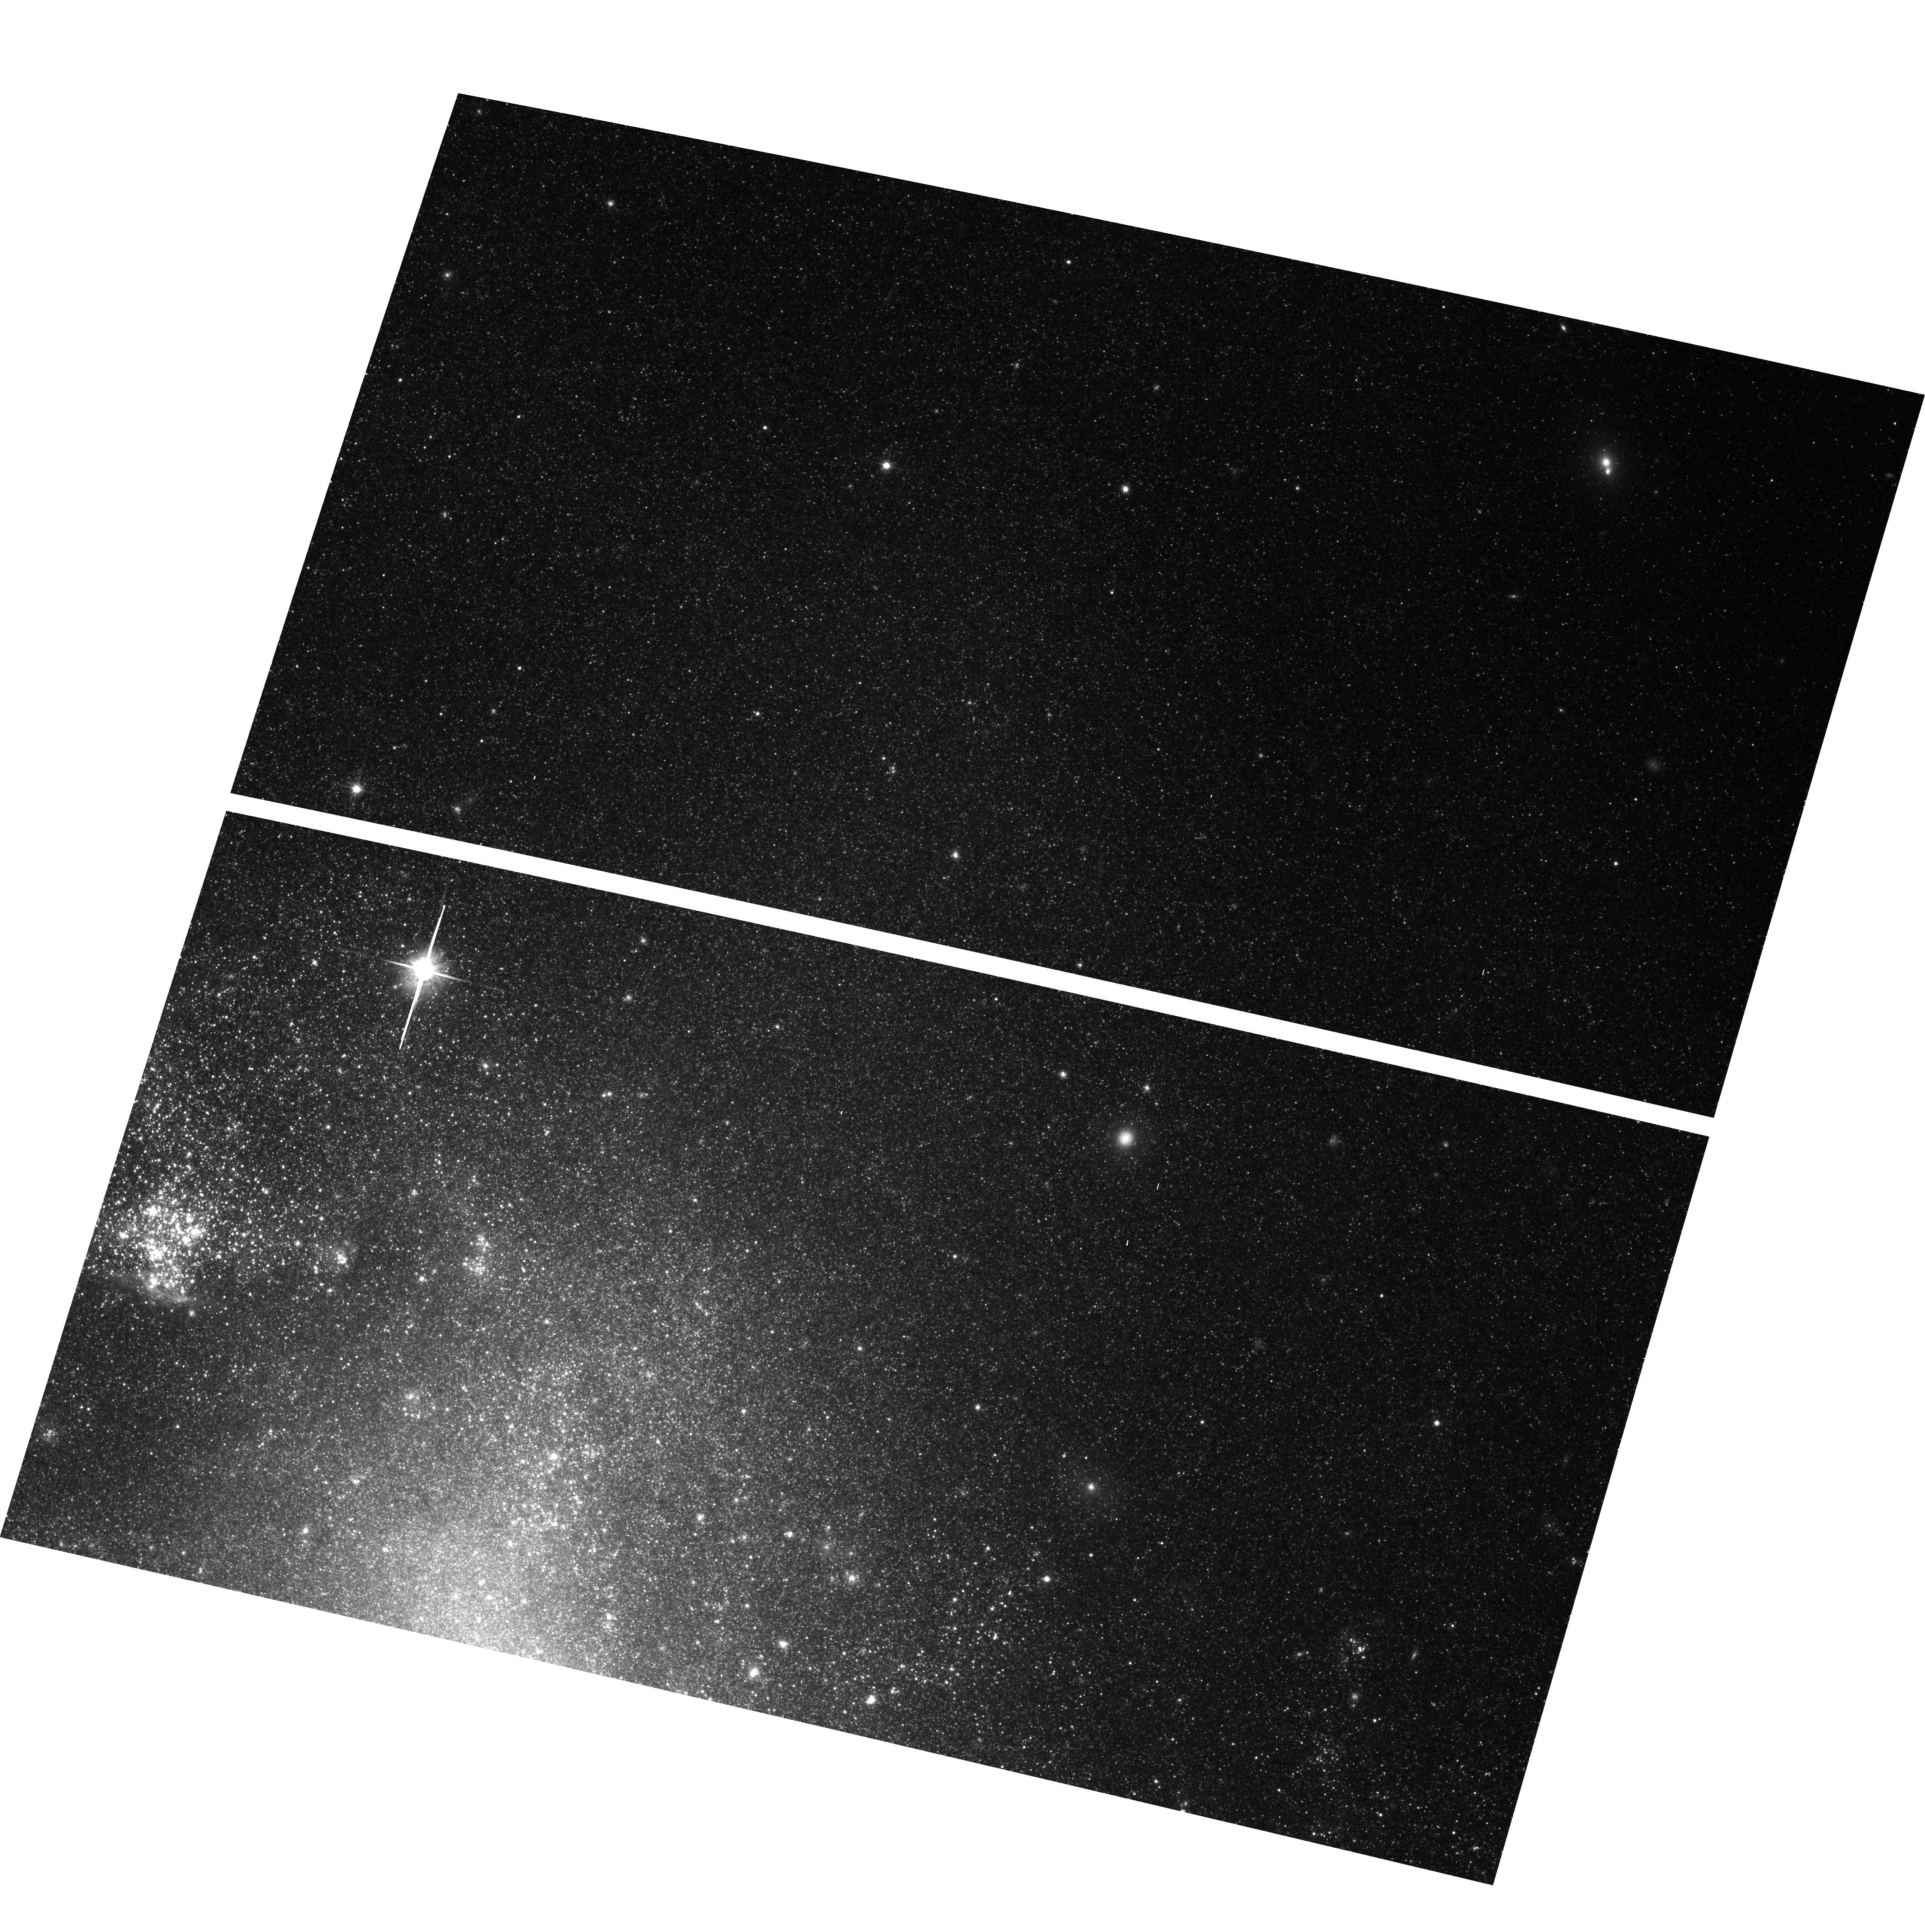
Target: NGC1313. Instrument: ACS/WFC. Filter: F814W. Exposure: 23 min. Observation ID: hst_10210_06_acs_wfc_f814w_j8yy06

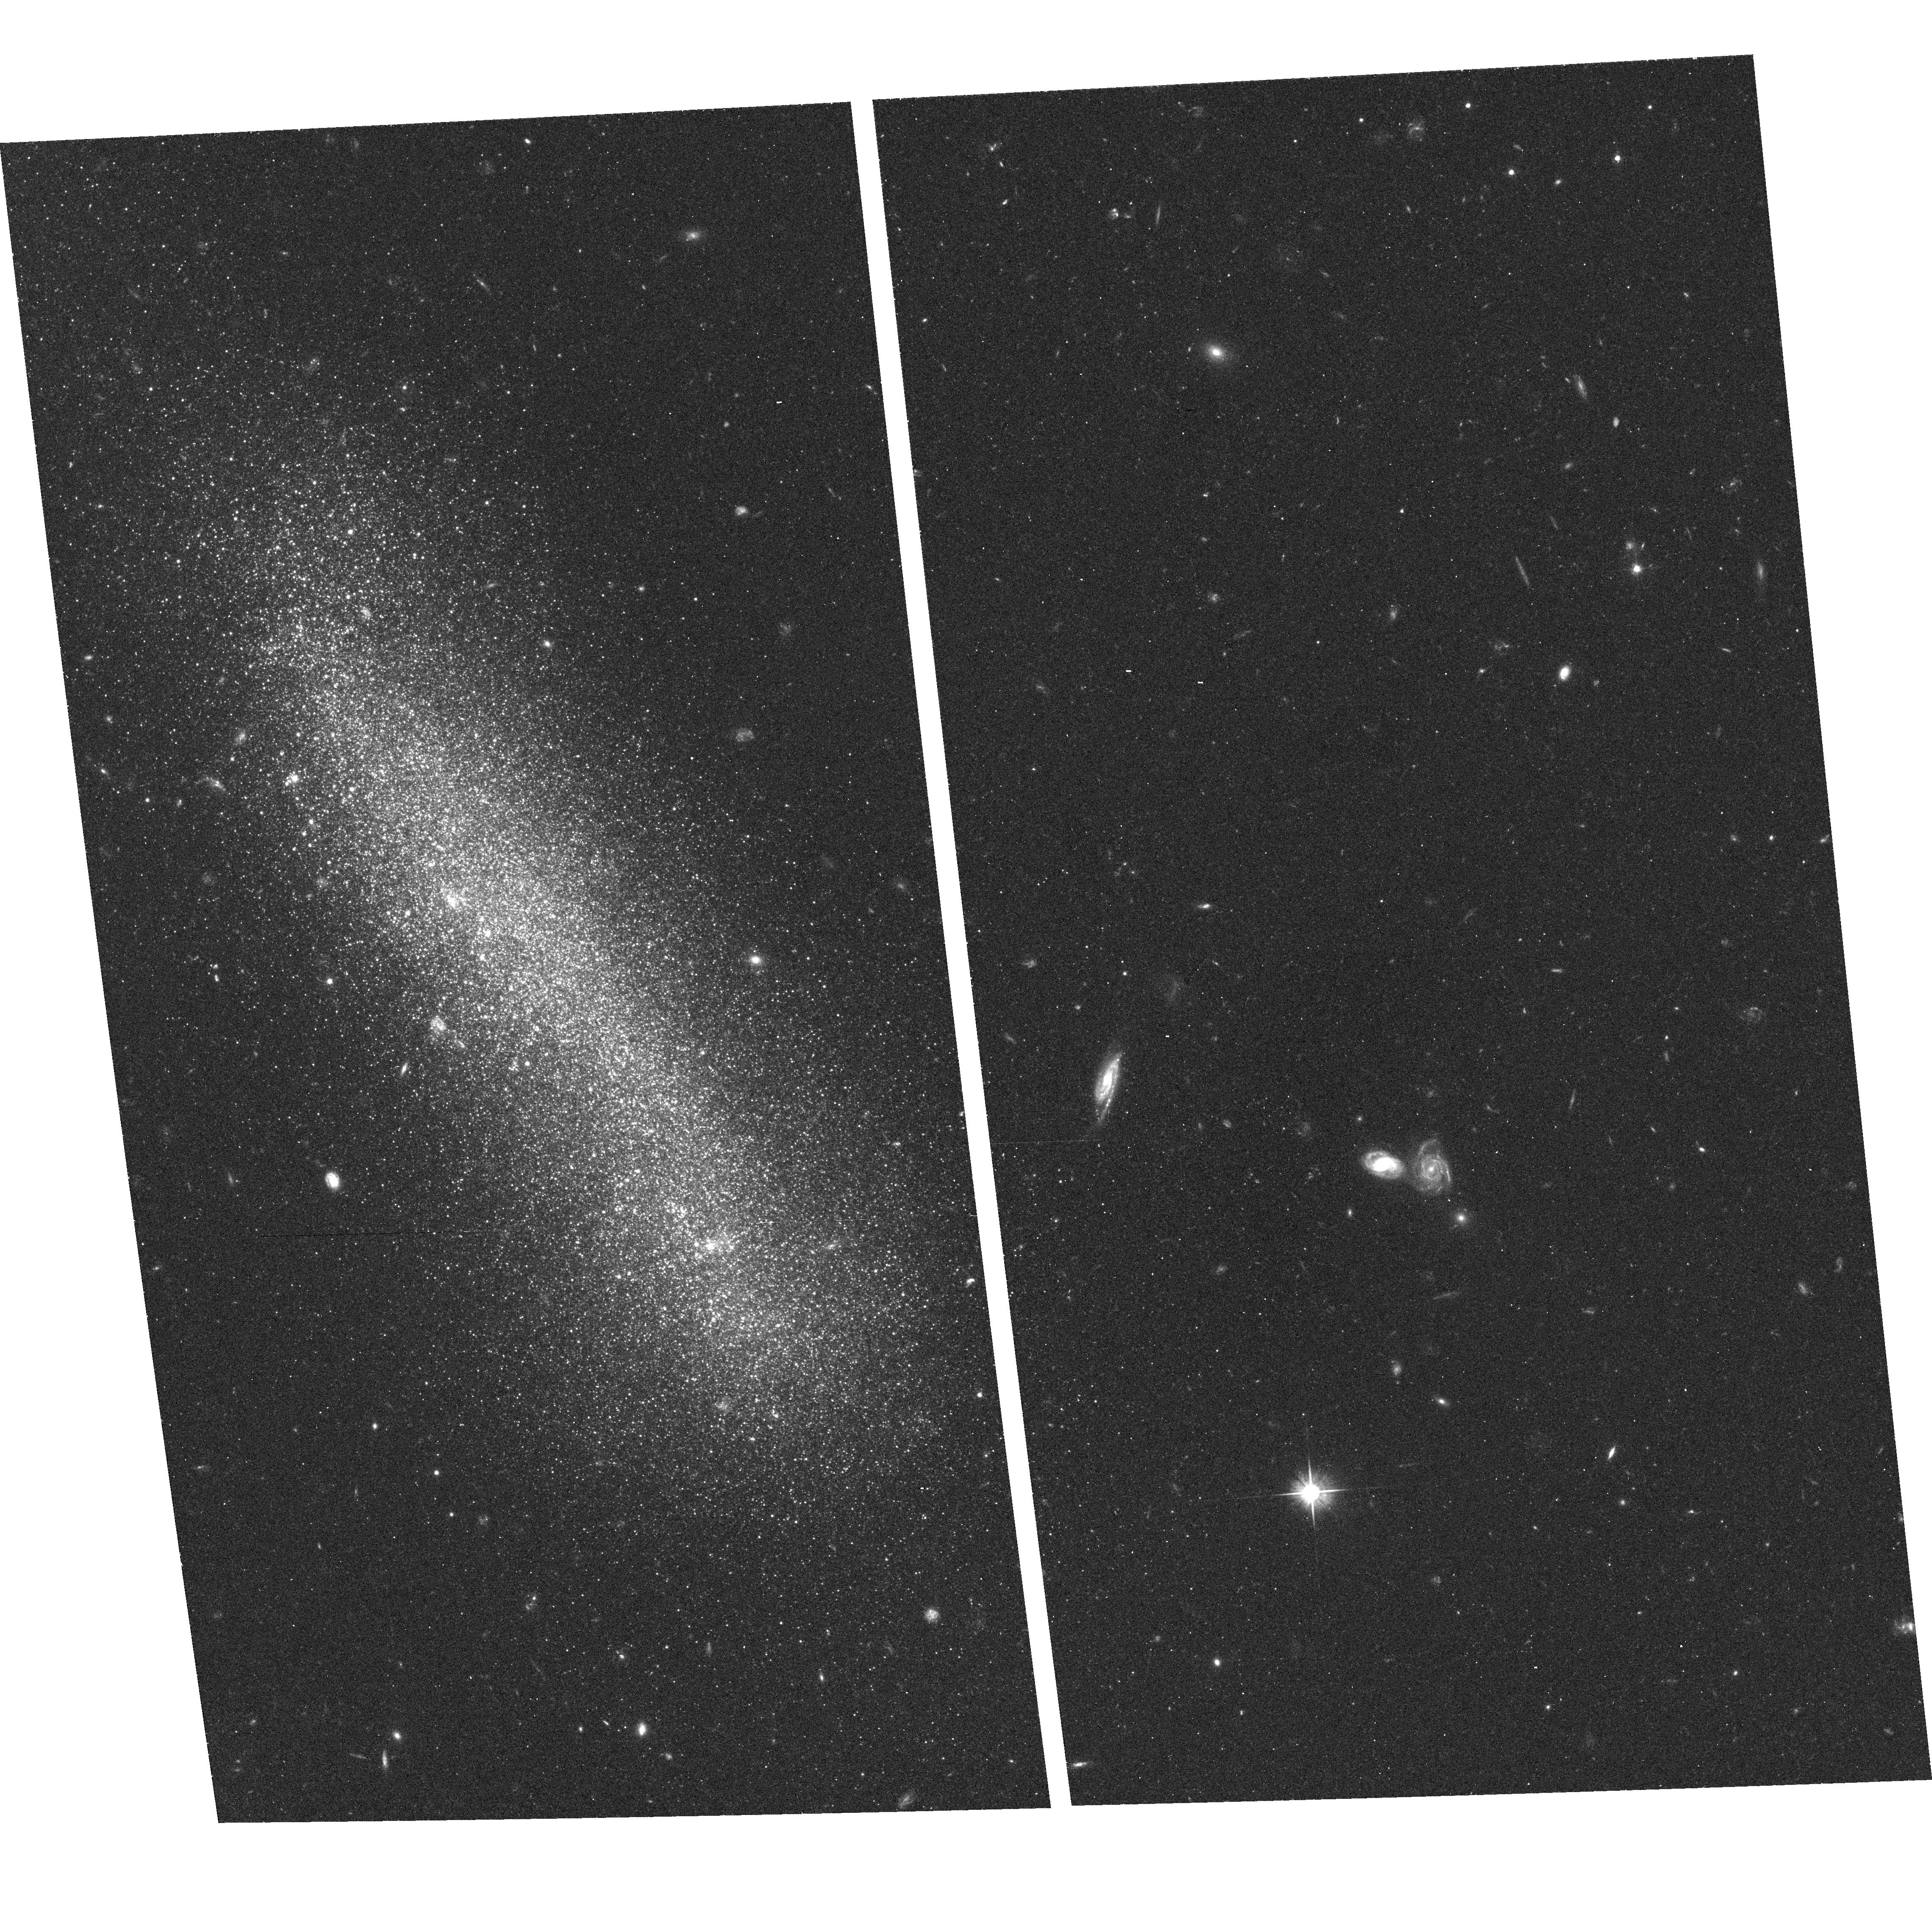
Target: UGC8760. Instrument: ACS/WFC. Filter: F606W. Exposure: 17 min. Observation ID: hst_10210_05_acs_wfc_f606w_j8yy05

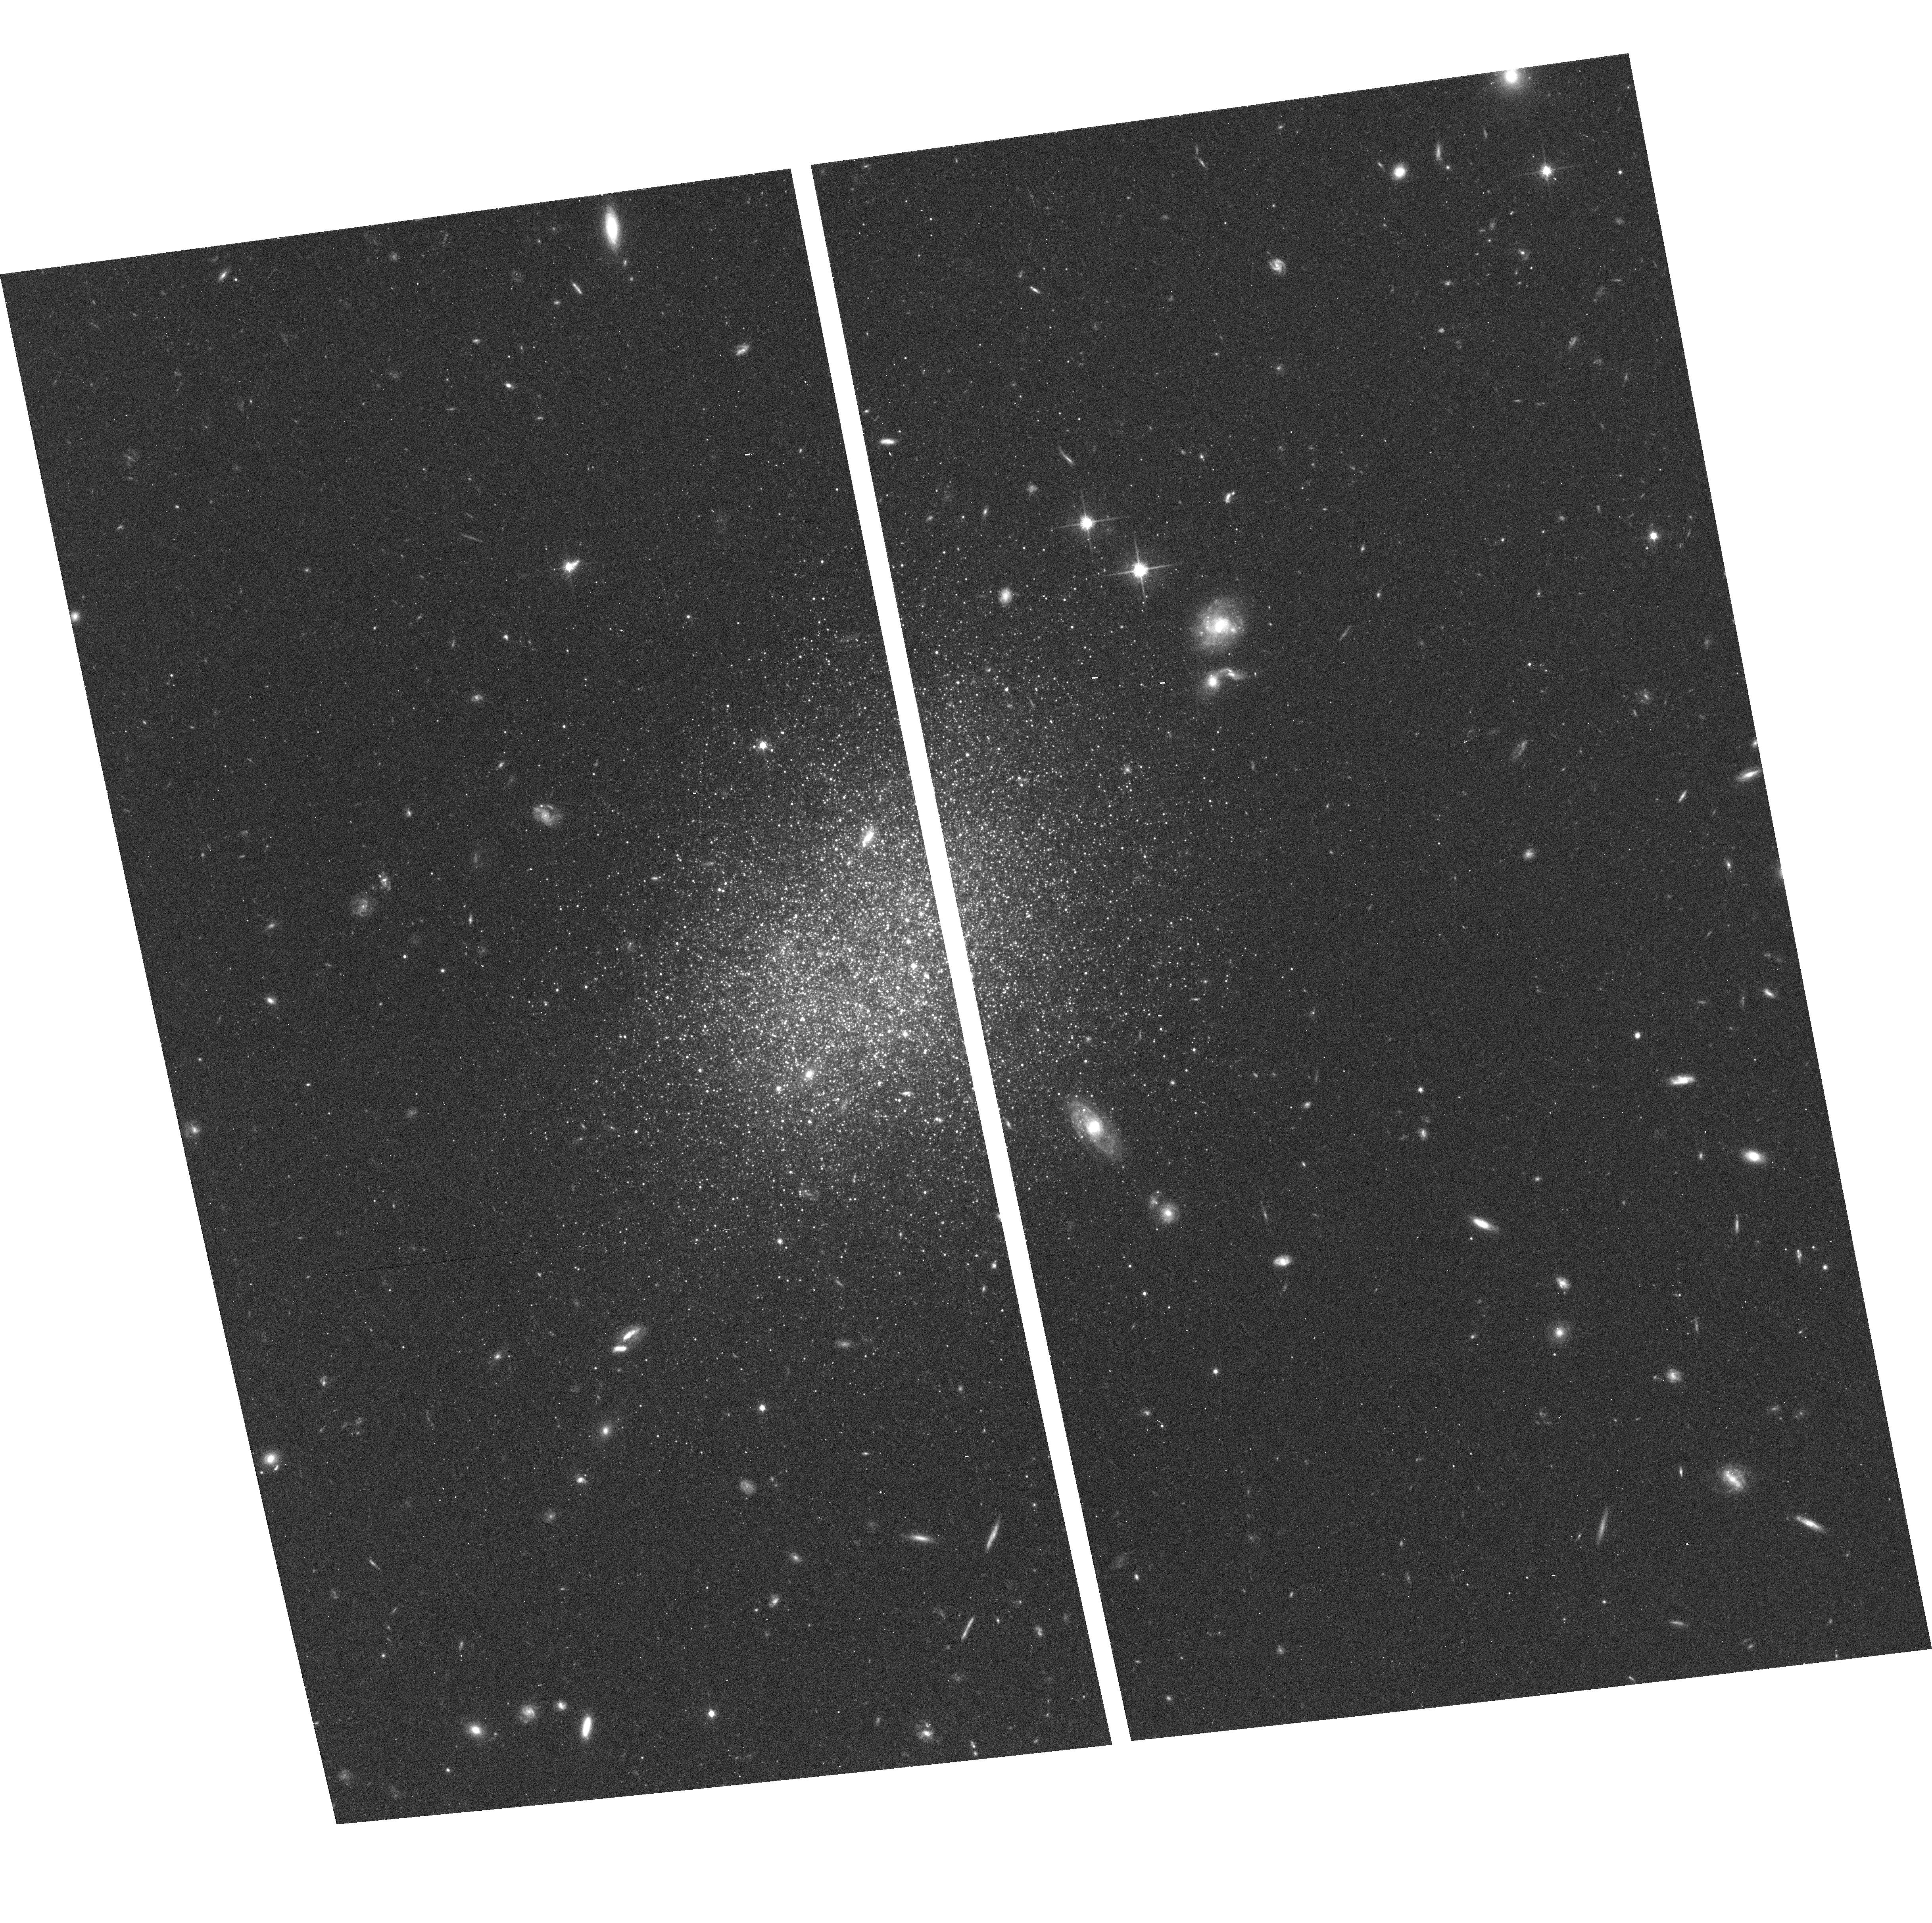
Target: UGC8833. Instrument: ACS/WFC. Filter: F814W. Exposure: 20 min. Observation ID: hst_10210_02_acs_wfc_f814w_j8yy02

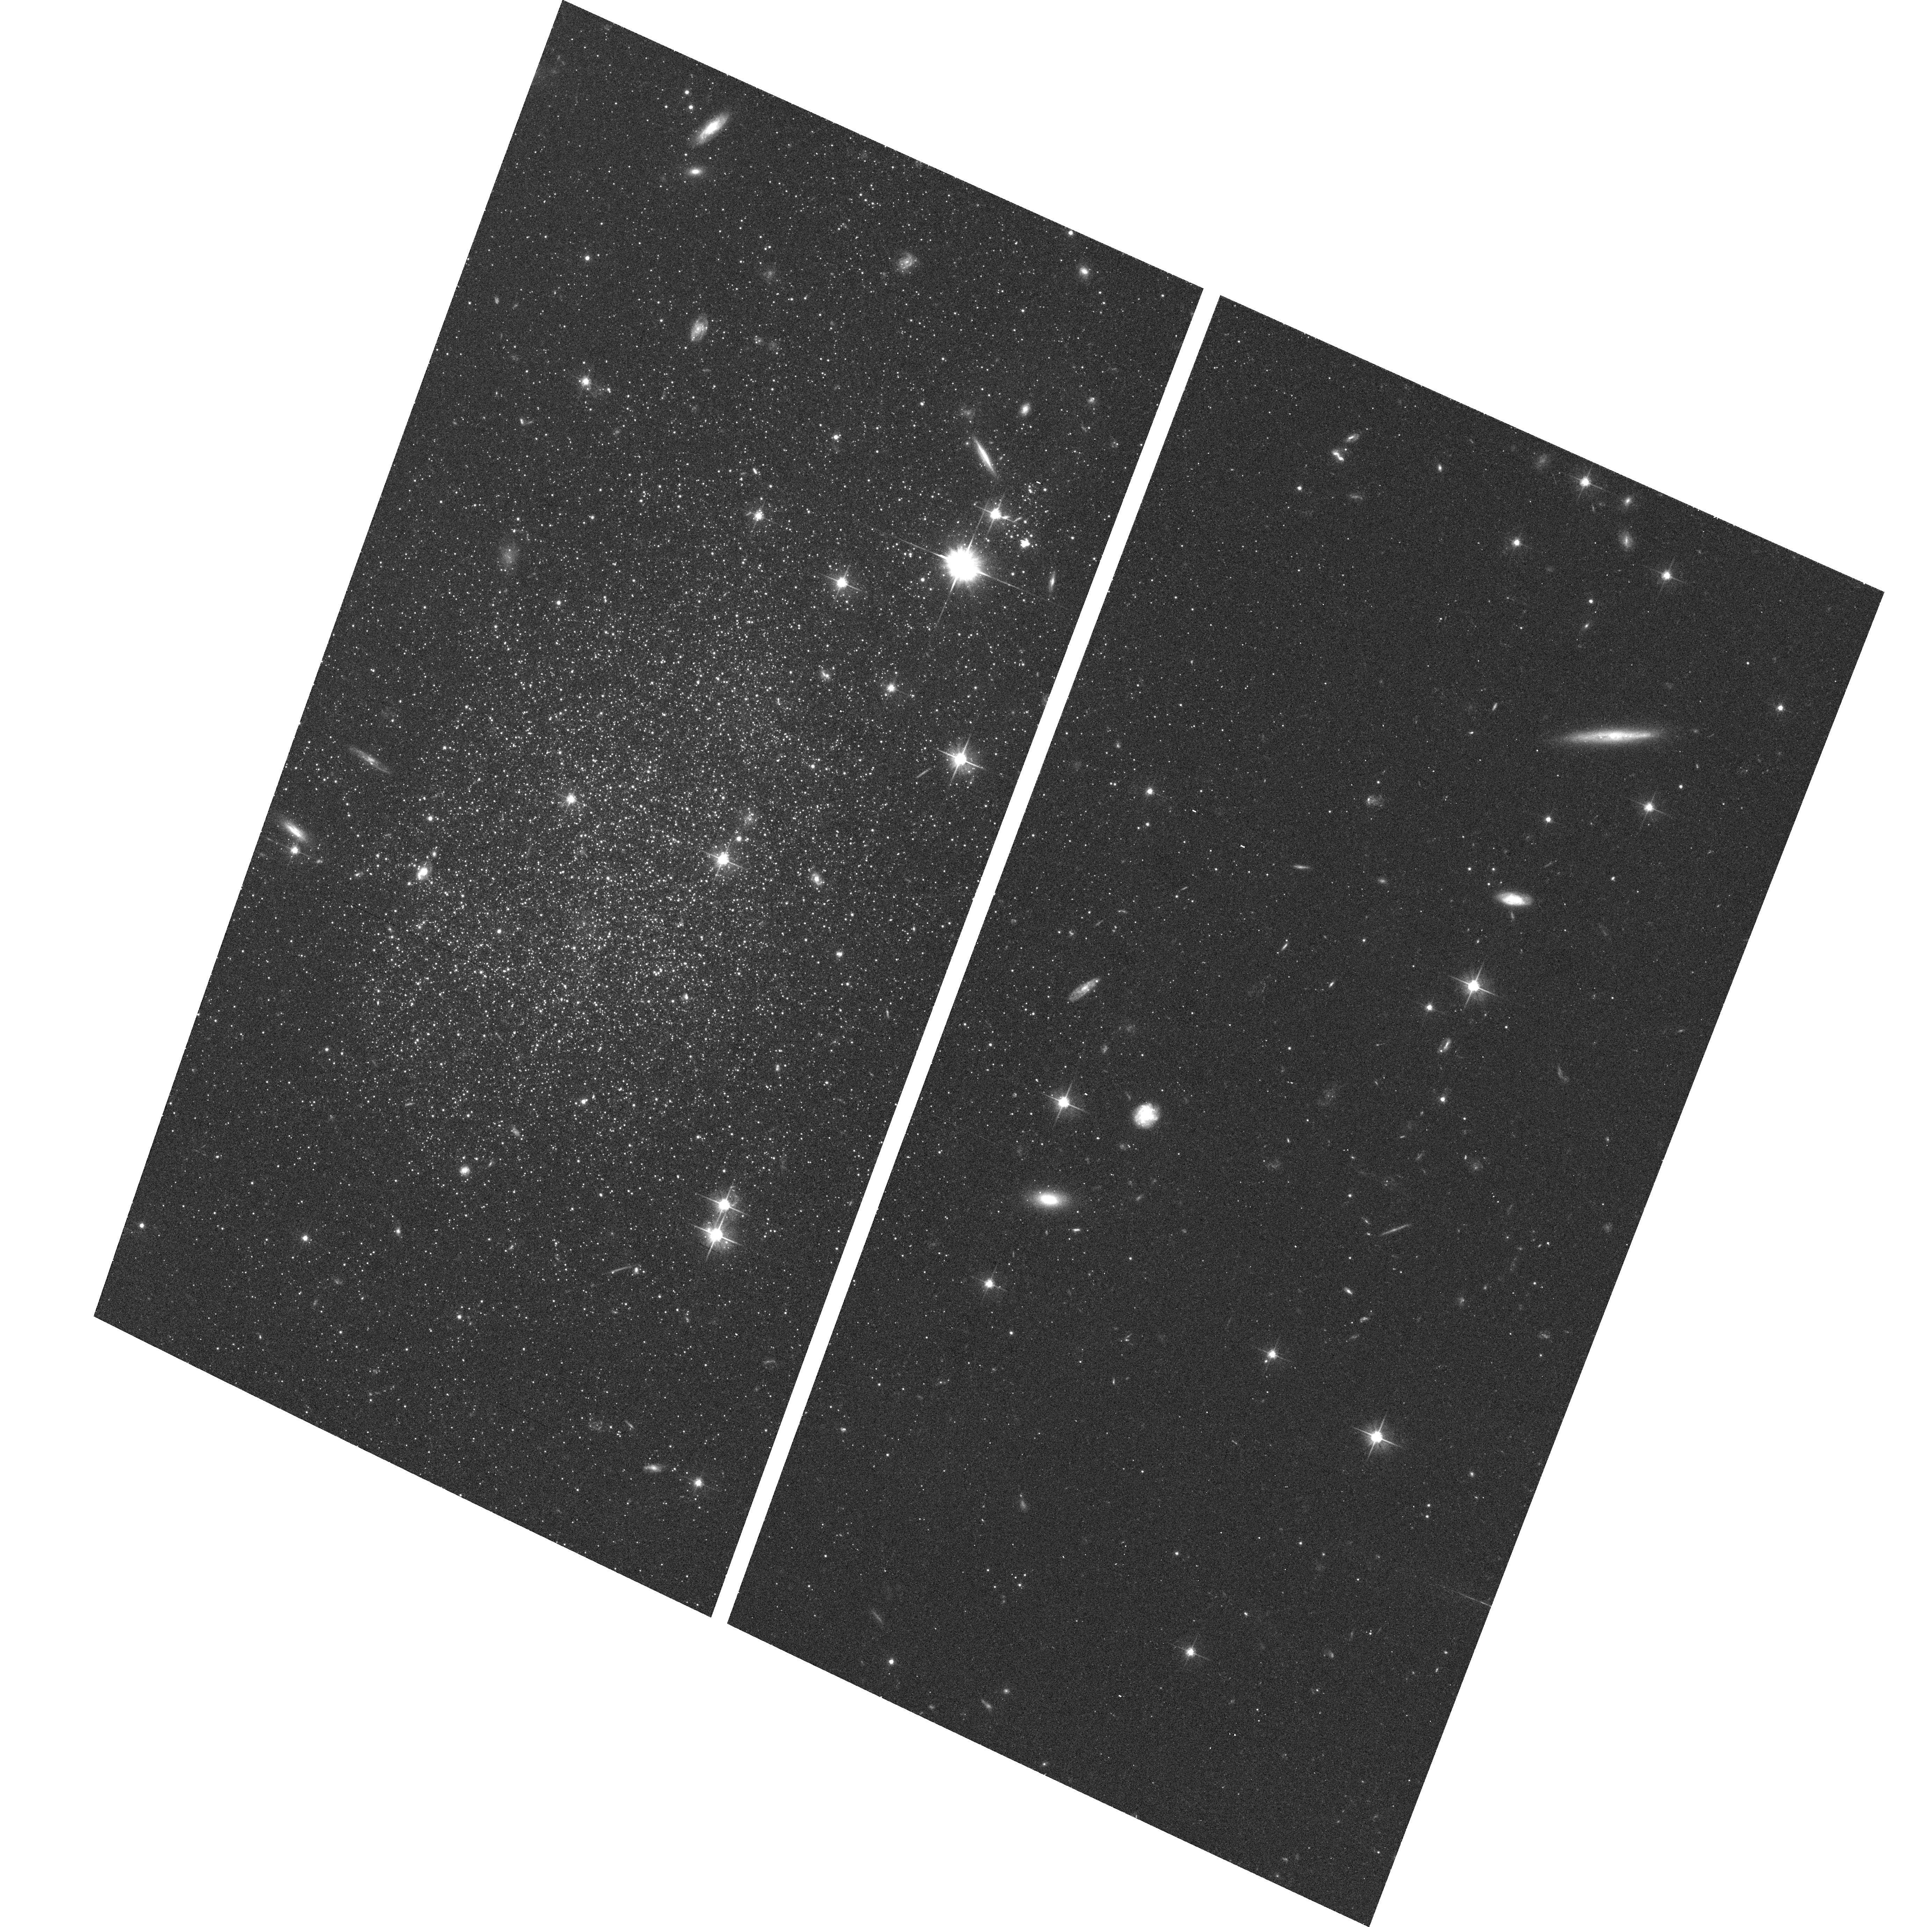
Target: ANTLIA. Instrument: ACS/WFC. Filter: F606W. Exposure: 16 min. Observation ID: hst_10210_01_acs_wfc_f606w_j8yy01

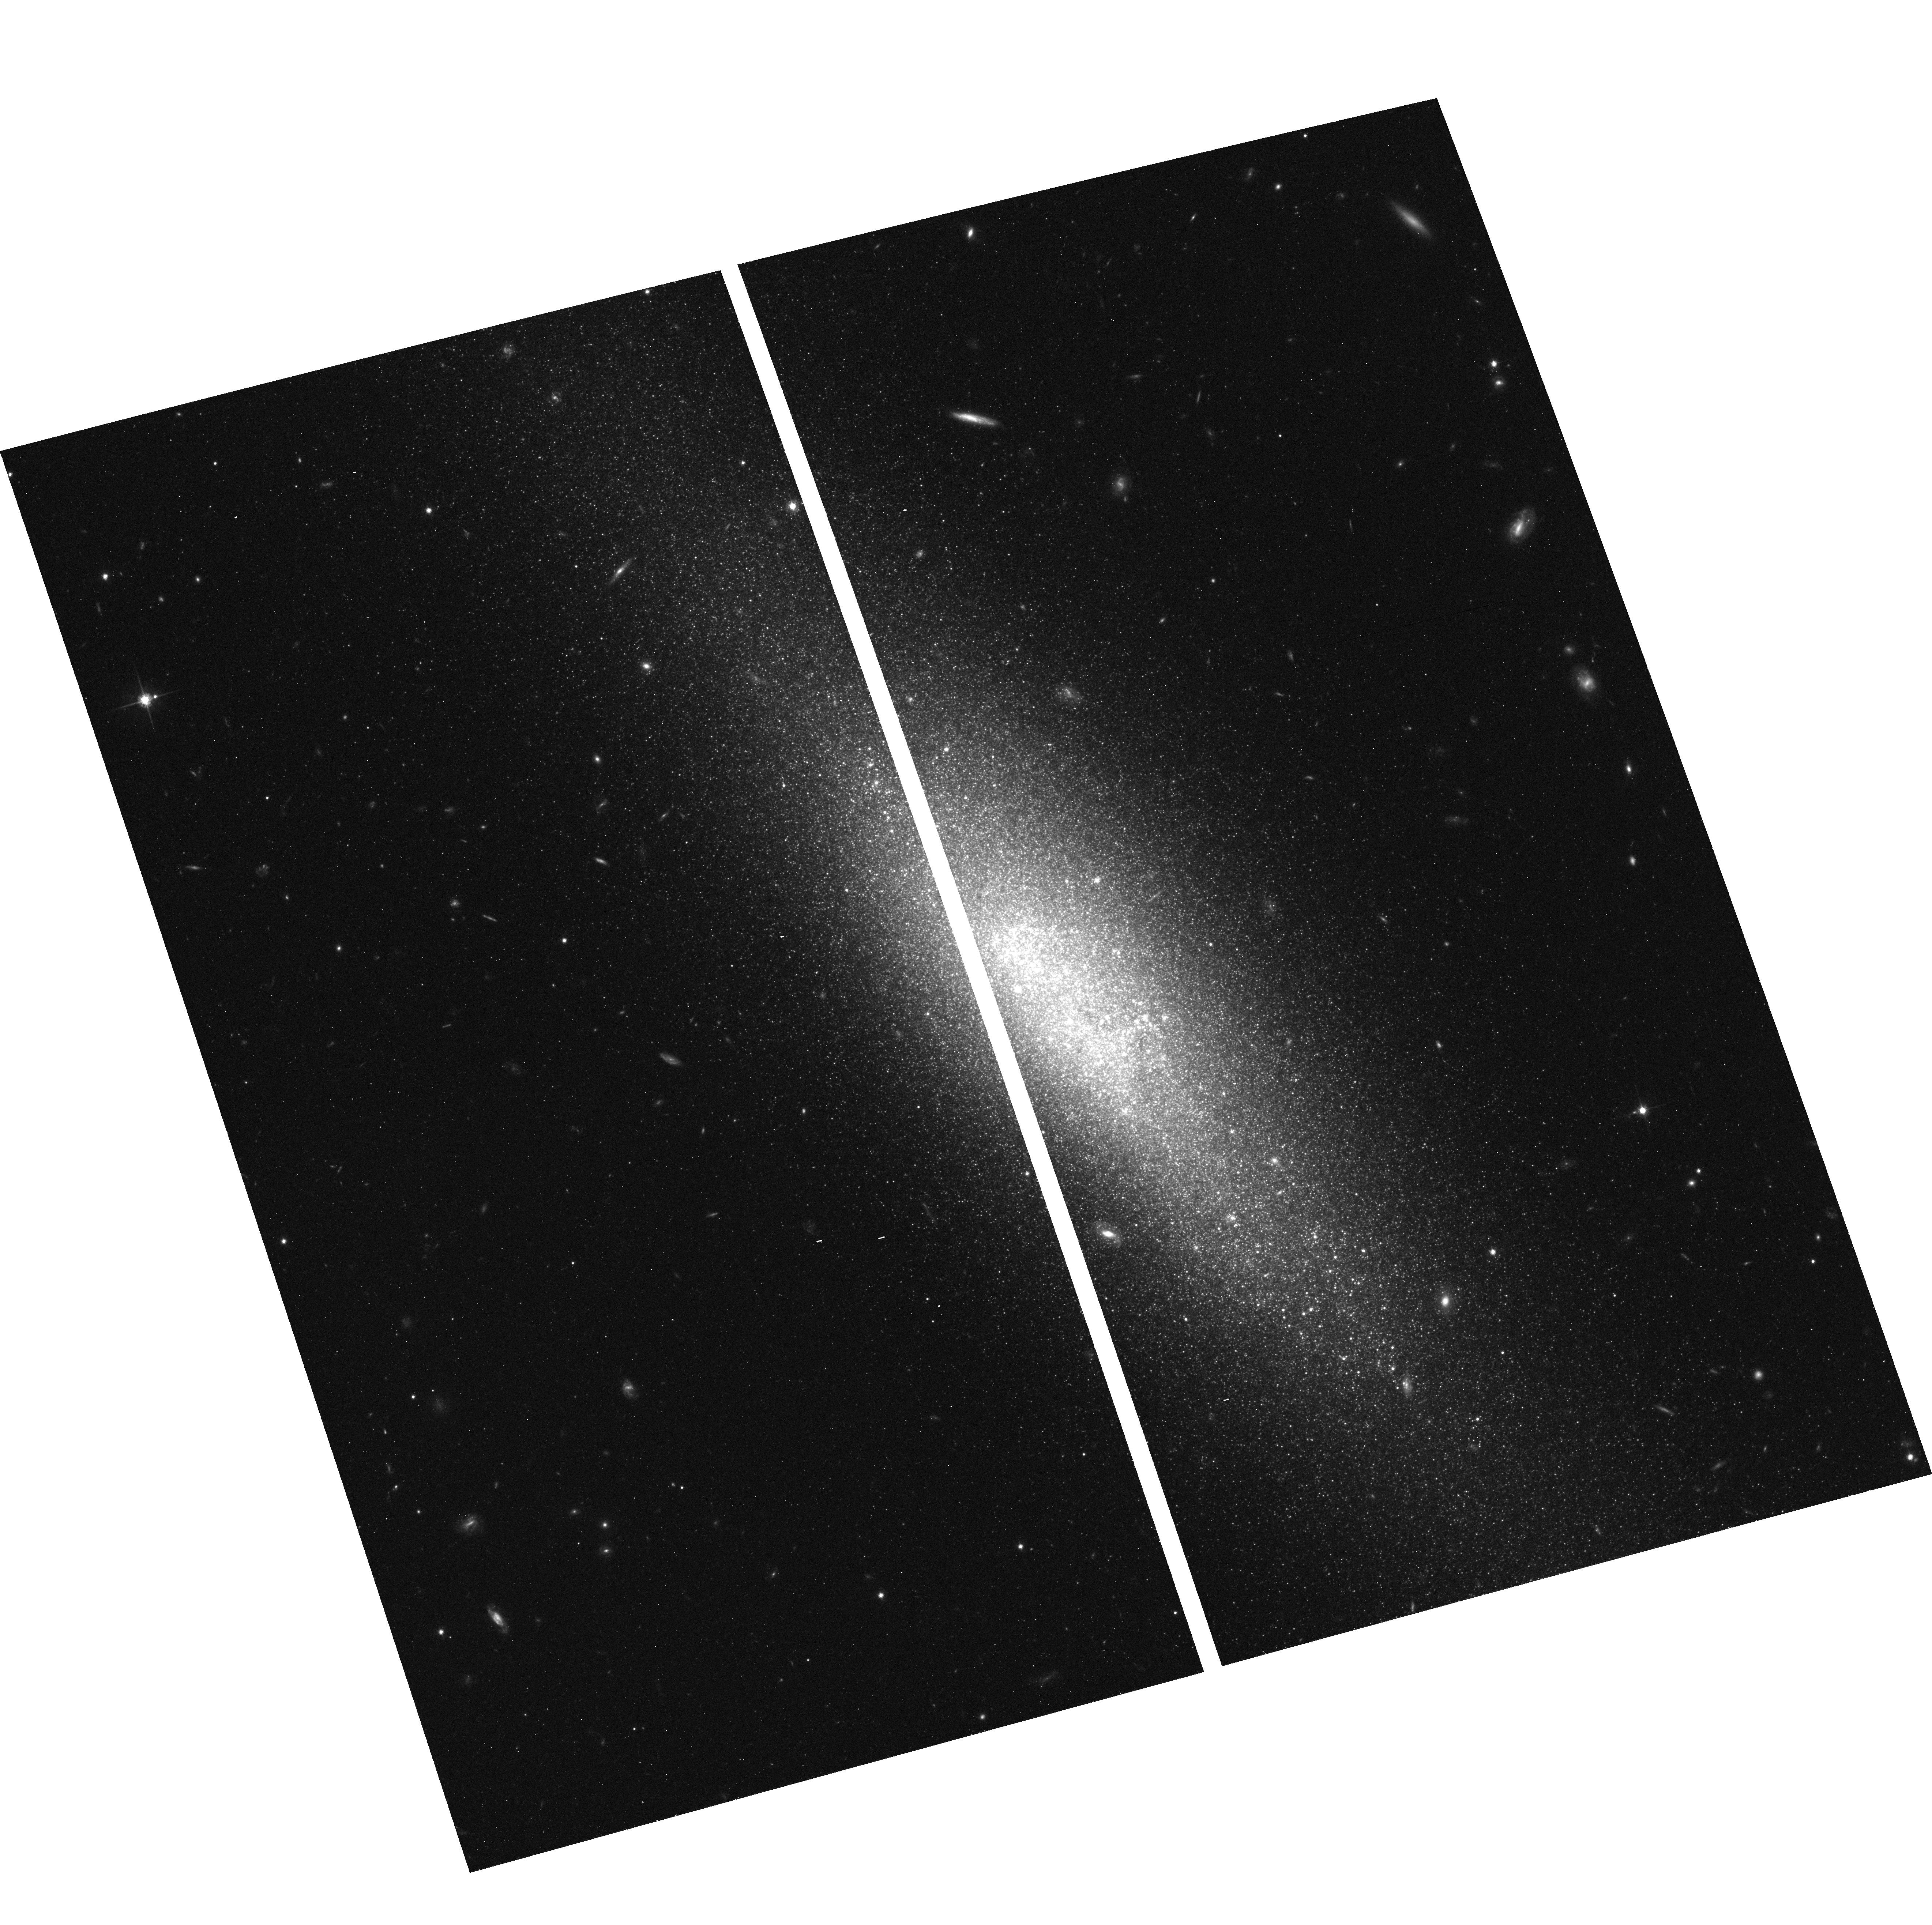
Target: NGC1311. Instrument: ACS/WFC. Filter: F814W. Exposure: 22 min. Observation ID: hst_10210_07_acs_wfc_f814w_j8yy07

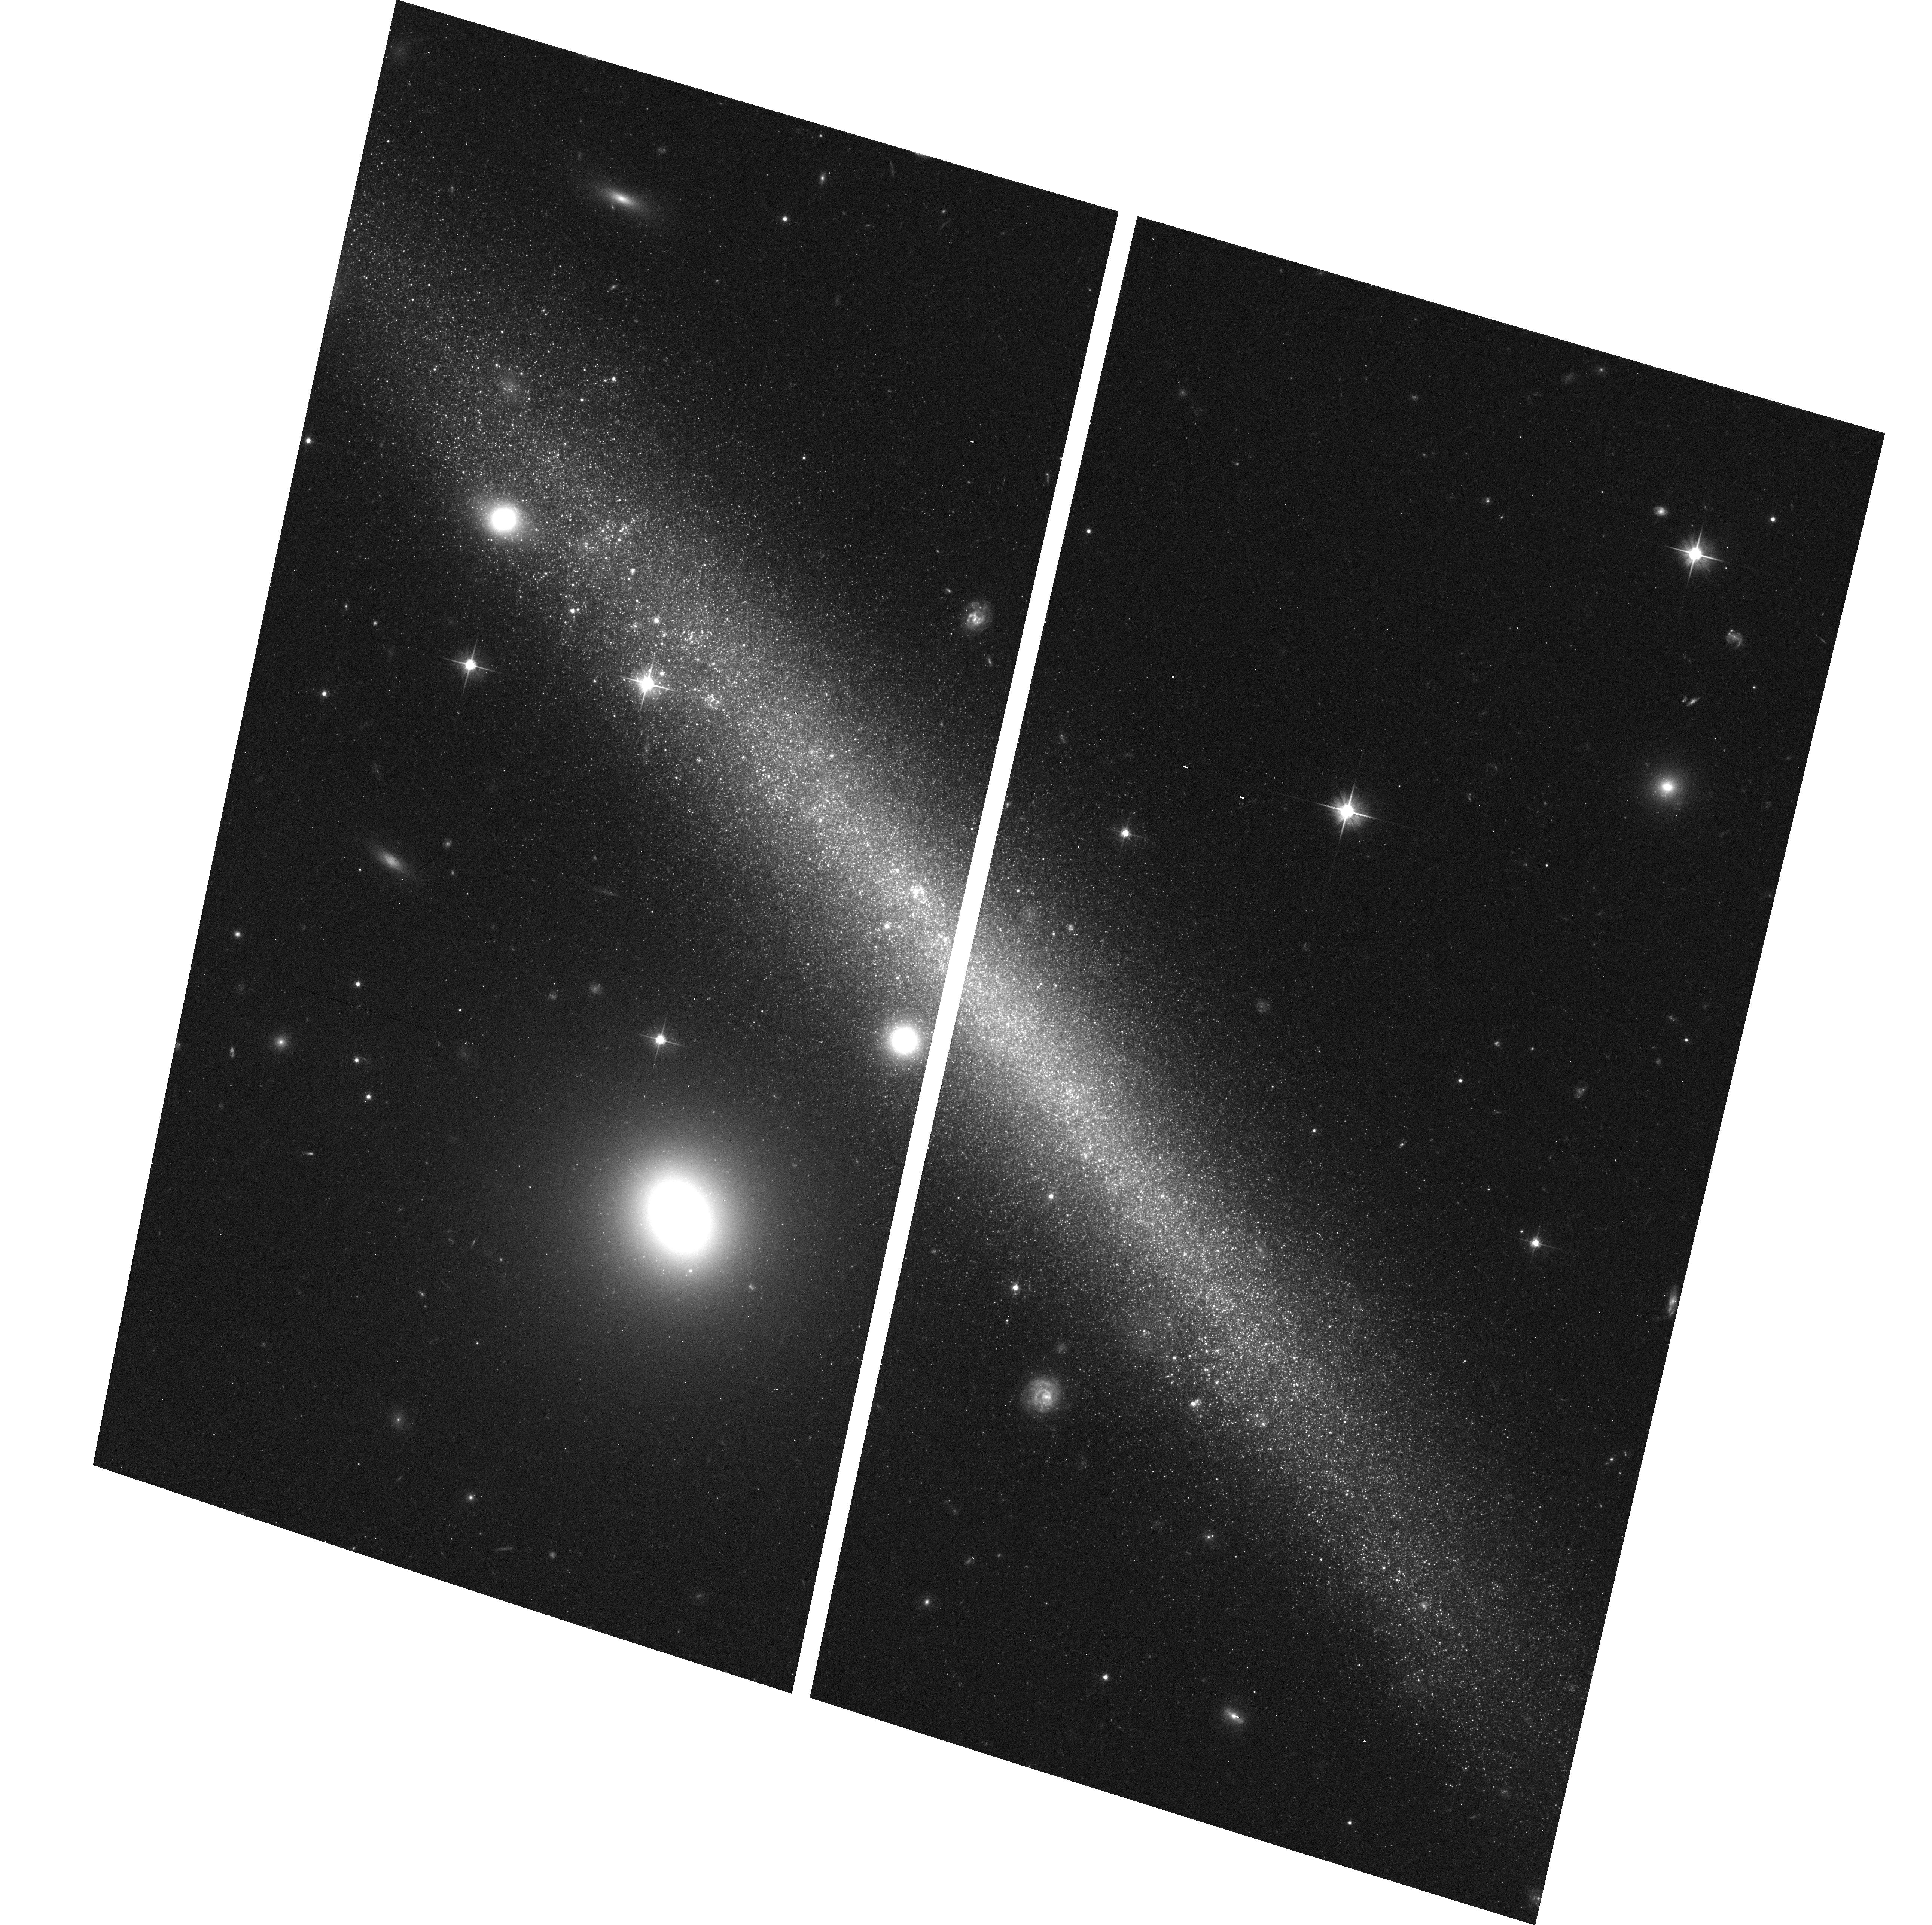
Target: UGC1281. Instrument: ACS/WFC. Filter: F606W. Exposure: 16 min. Observation ID: hst_10210_13_acs_wfc_f606w_j8yy13

Groups of Dwarf Galaxies: Pools of Mostly Dark Matter? (PI: Tully, R. Brent)

Within 5 Mpc, there are 6 groups with well-known luminous galaxies but there also appears to be a comparable number of groups containing only dwarfs. If these dwarf entities are truly bound then M/L values are an order of magnitude higher than values found for groups with luminous spiral galaxies. There are theoretical reasons to anticipate that low mass halos may frequently be mostly dark. The dynamical influence of low mass halos is negligible in familiar groups with luminous members. By contrast, a study of the dynamics of `groups of dwarfs' may provide direct evidence of the existence of dark matter potential wells with few baryons. The goal of the present study is to gather detailed information on the 3-D distribution of dwarf galaxies suspected to lie within 7 groups of dwarfs within 5 Mpc. Distances with 7% relative accuracy can be measured with the Tip of the Giant Branch method with ACS and integrations within 1 orbit per target.